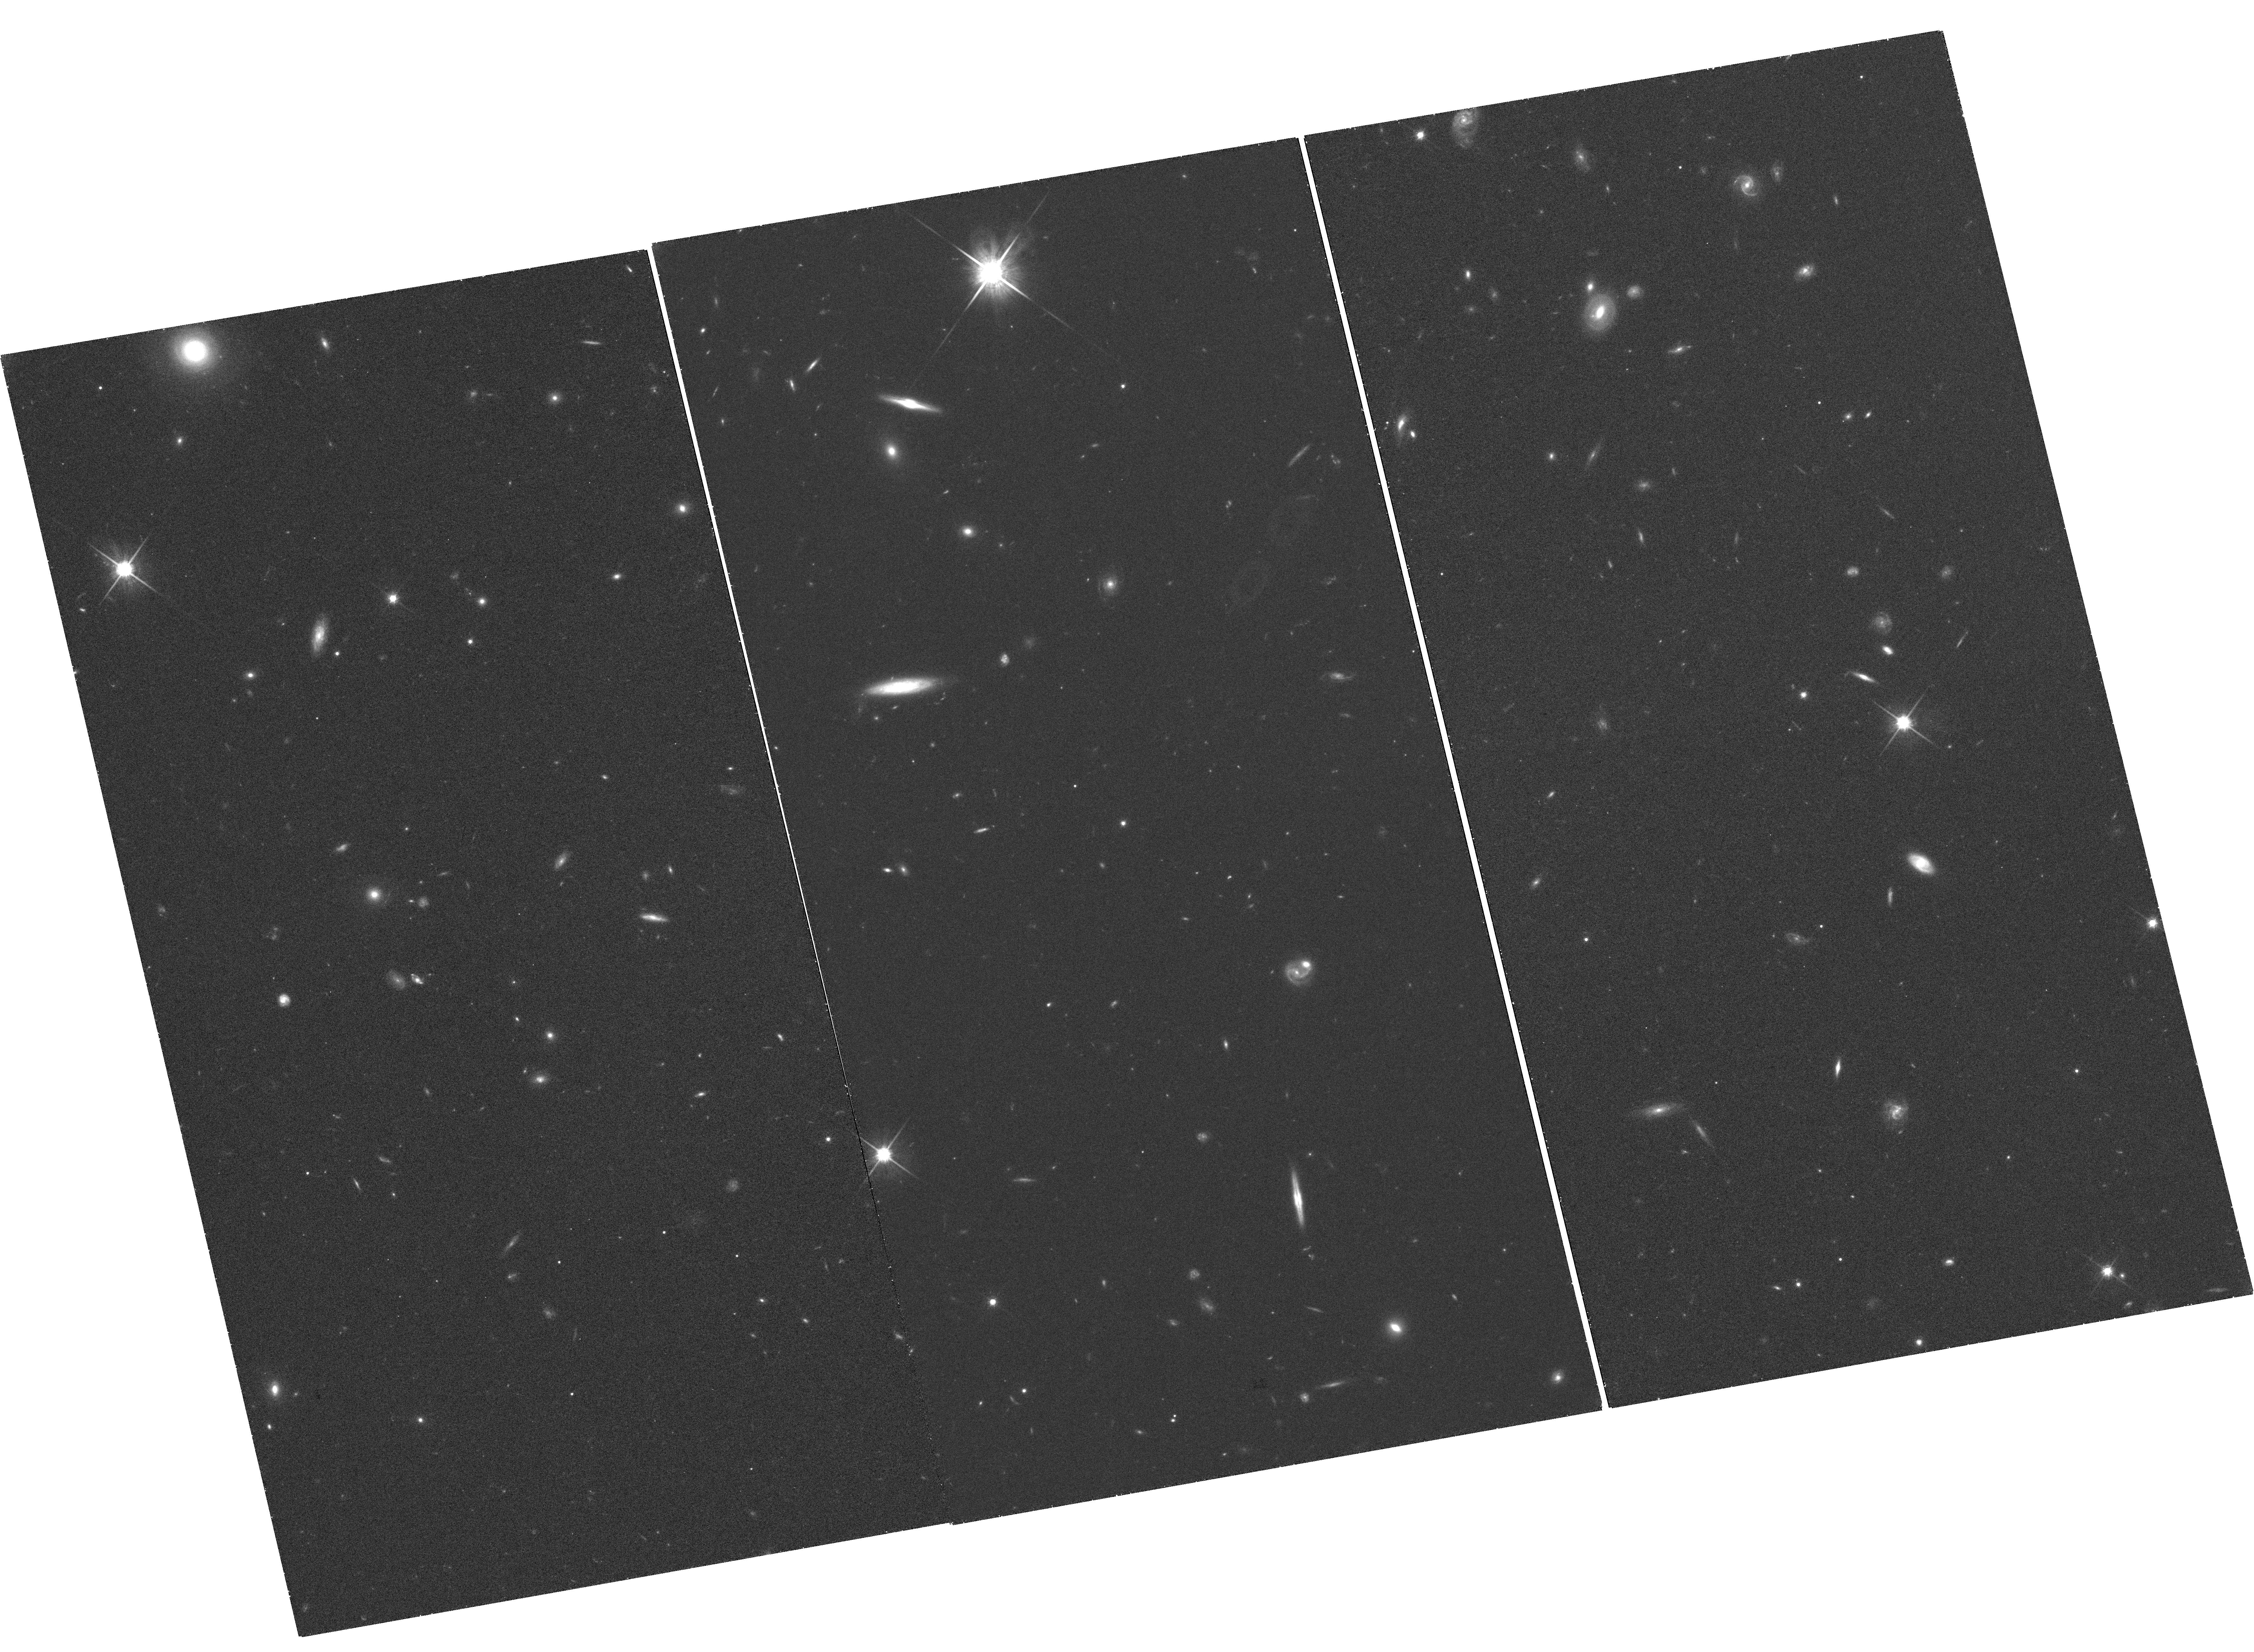
Target: SDSSJ090745.0+024507
Instrument: WFC3/UVIS
Filter: F814W
Exposure: 1.4 h
Observation ID: hst_12503_01_wfc3_uvis_f814w_ibsi01

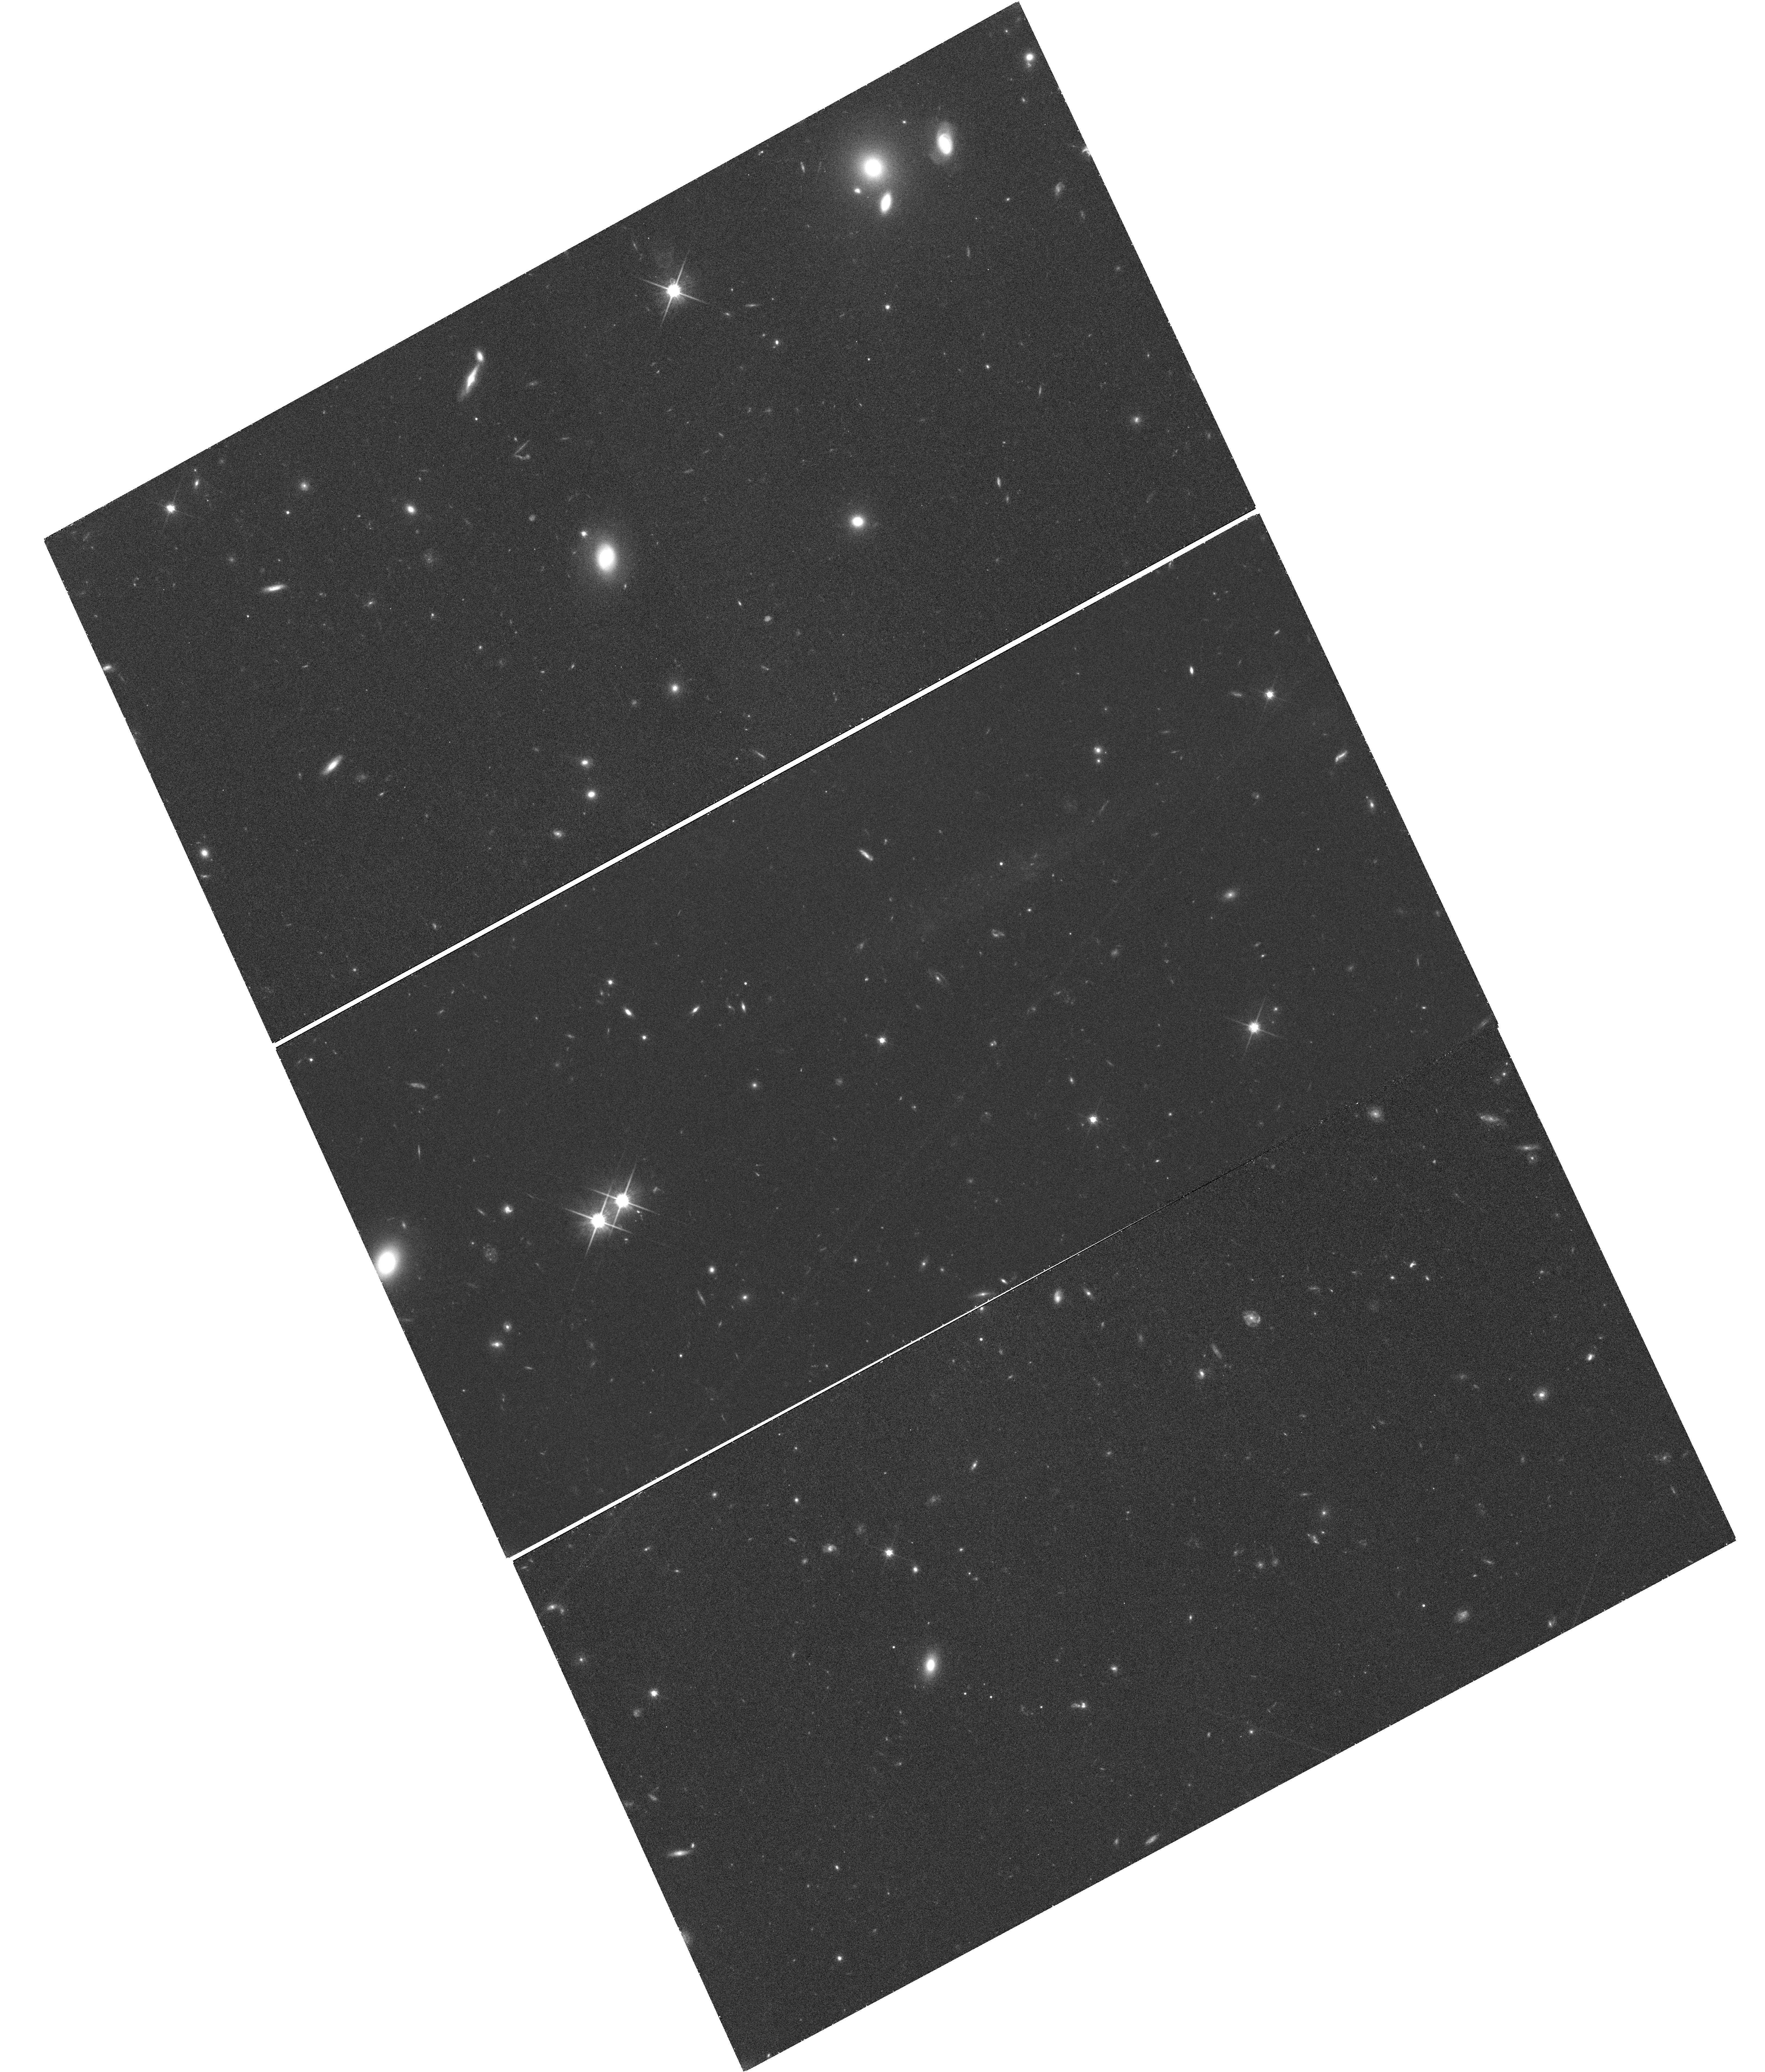
Target: SDSSJ091301.0+305120
Instrument: WFC3/UVIS
Filter: F814W
Exposure: 1.4 h
Observation ID: hst_12503_04_wfc3_uvis_f814w_ibsi04

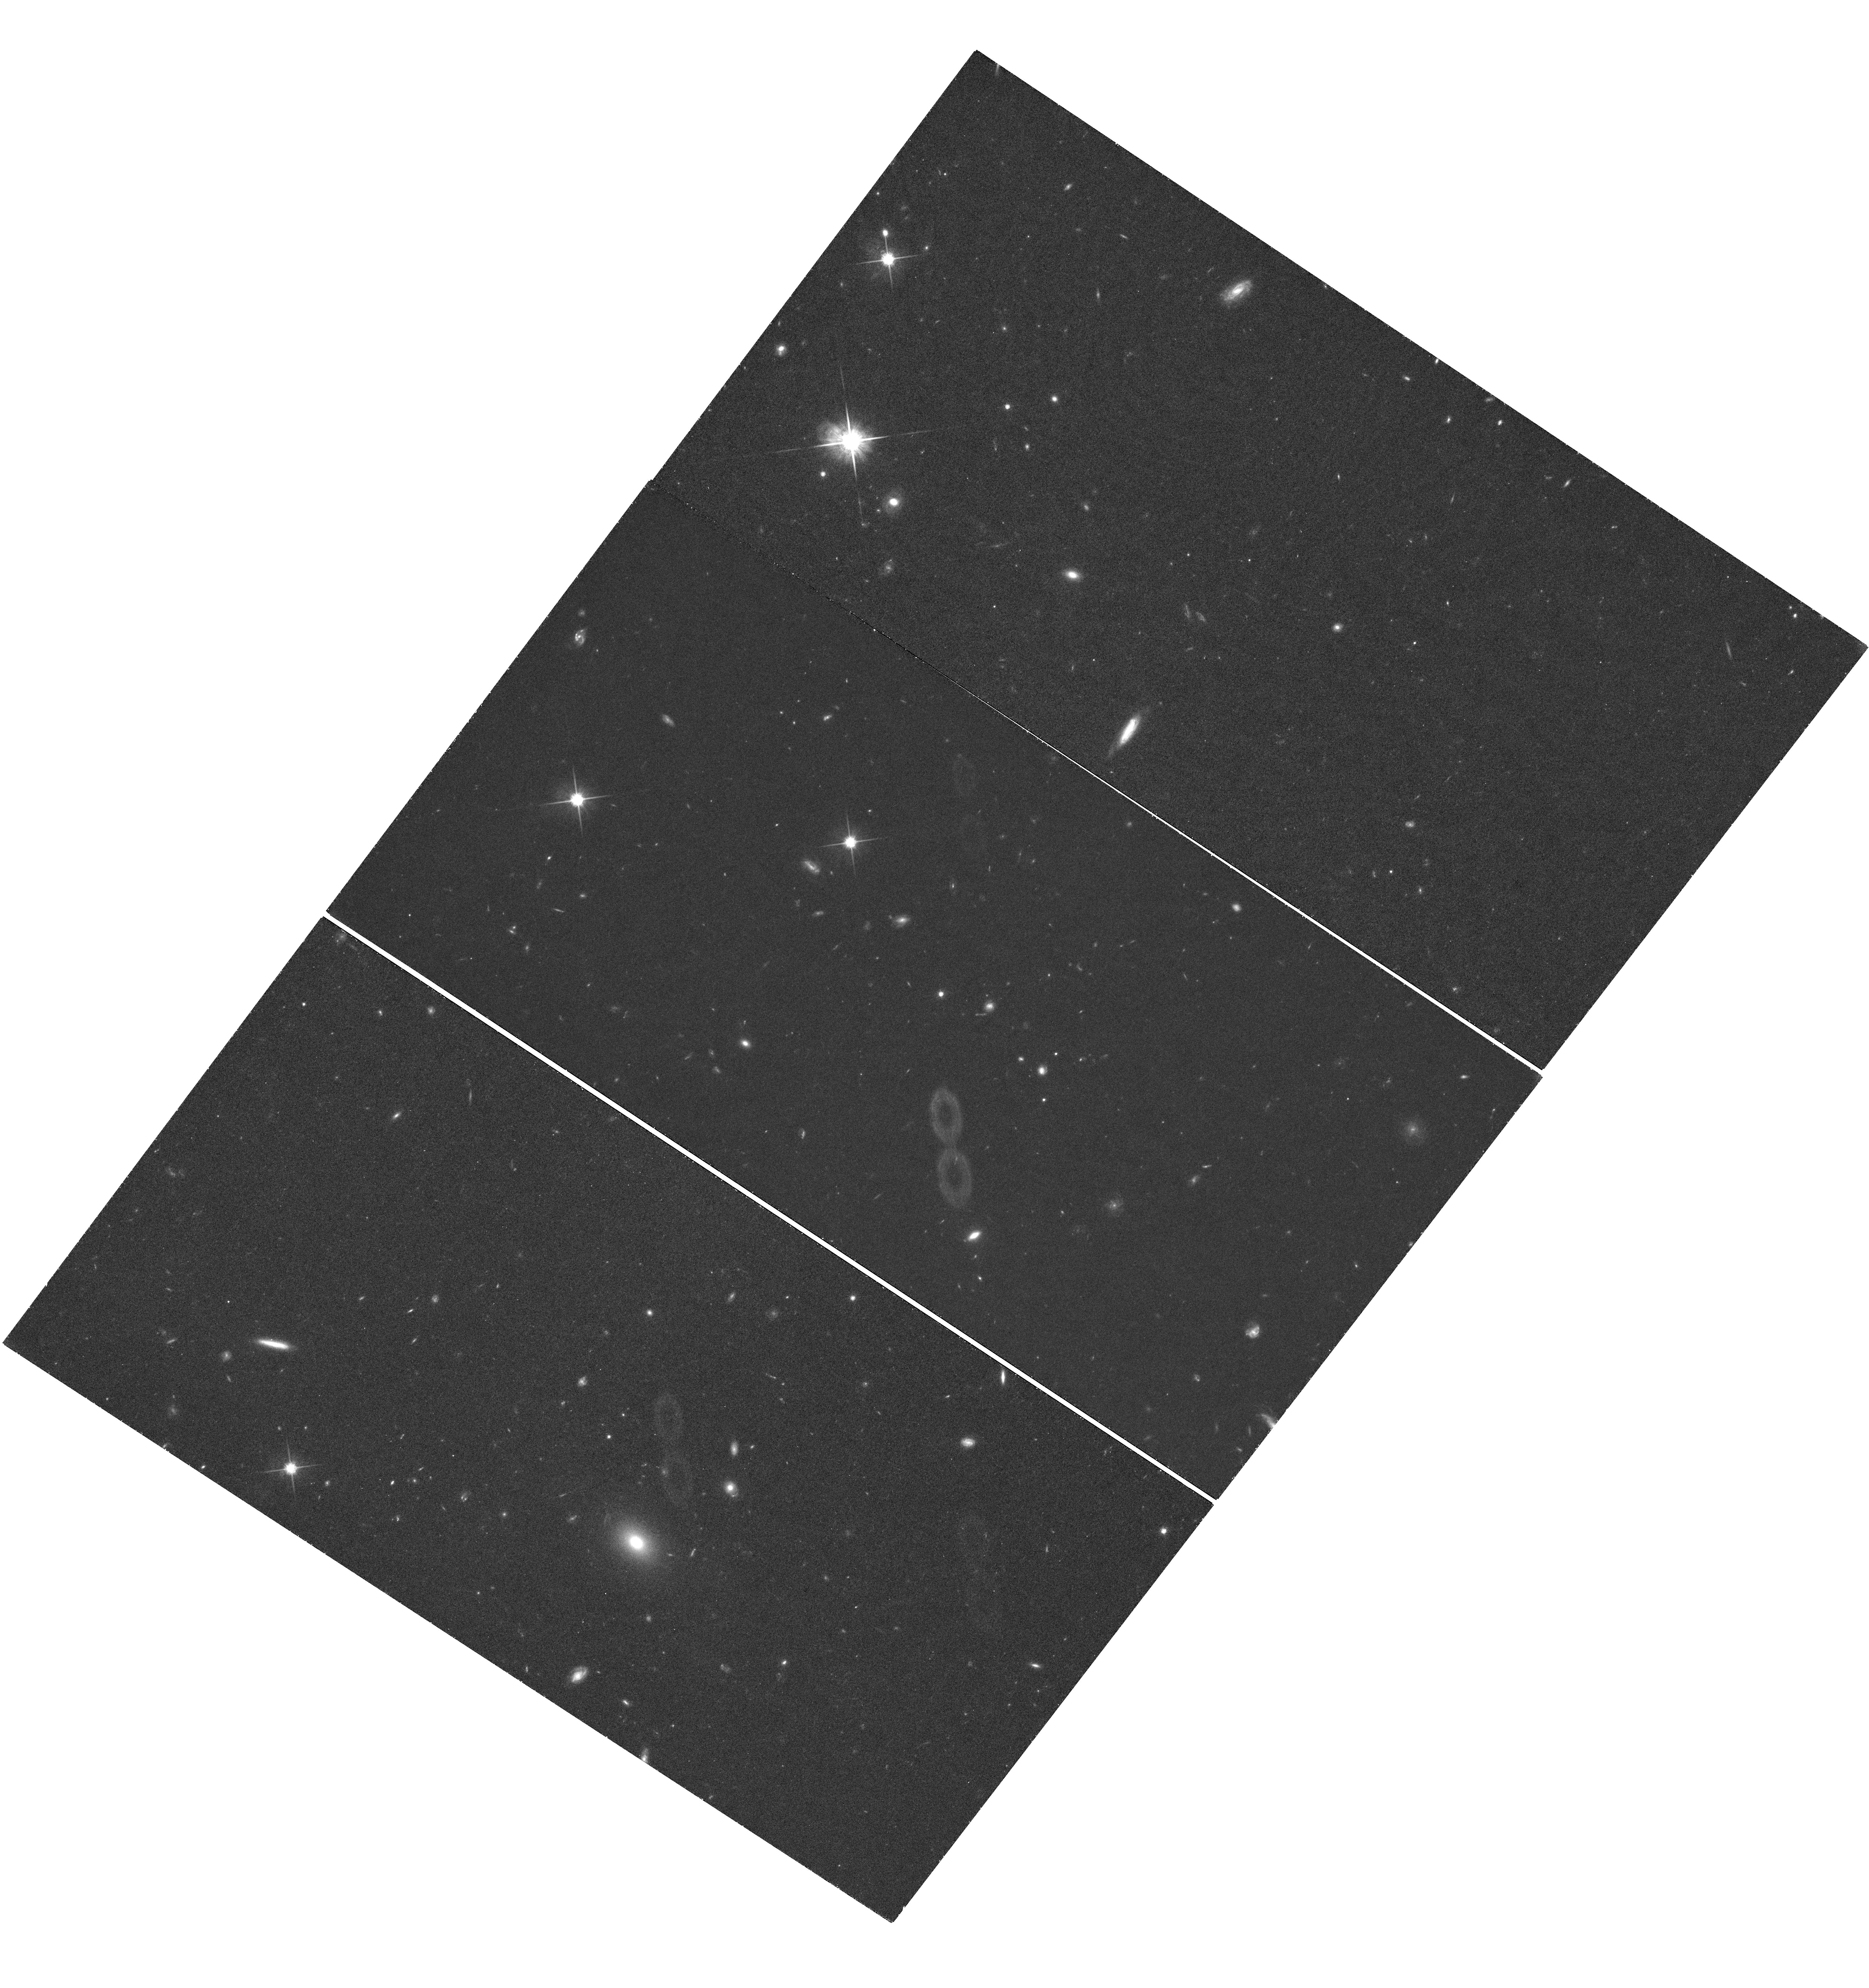
Target: SDSSJ093320.86+441705.4
Instrument: WFC3/UVIS
Filter: F814W
Exposure: 1.4 h
Observation ID: hst_12503_02_wfc3_uvis_f814w_ibsi02

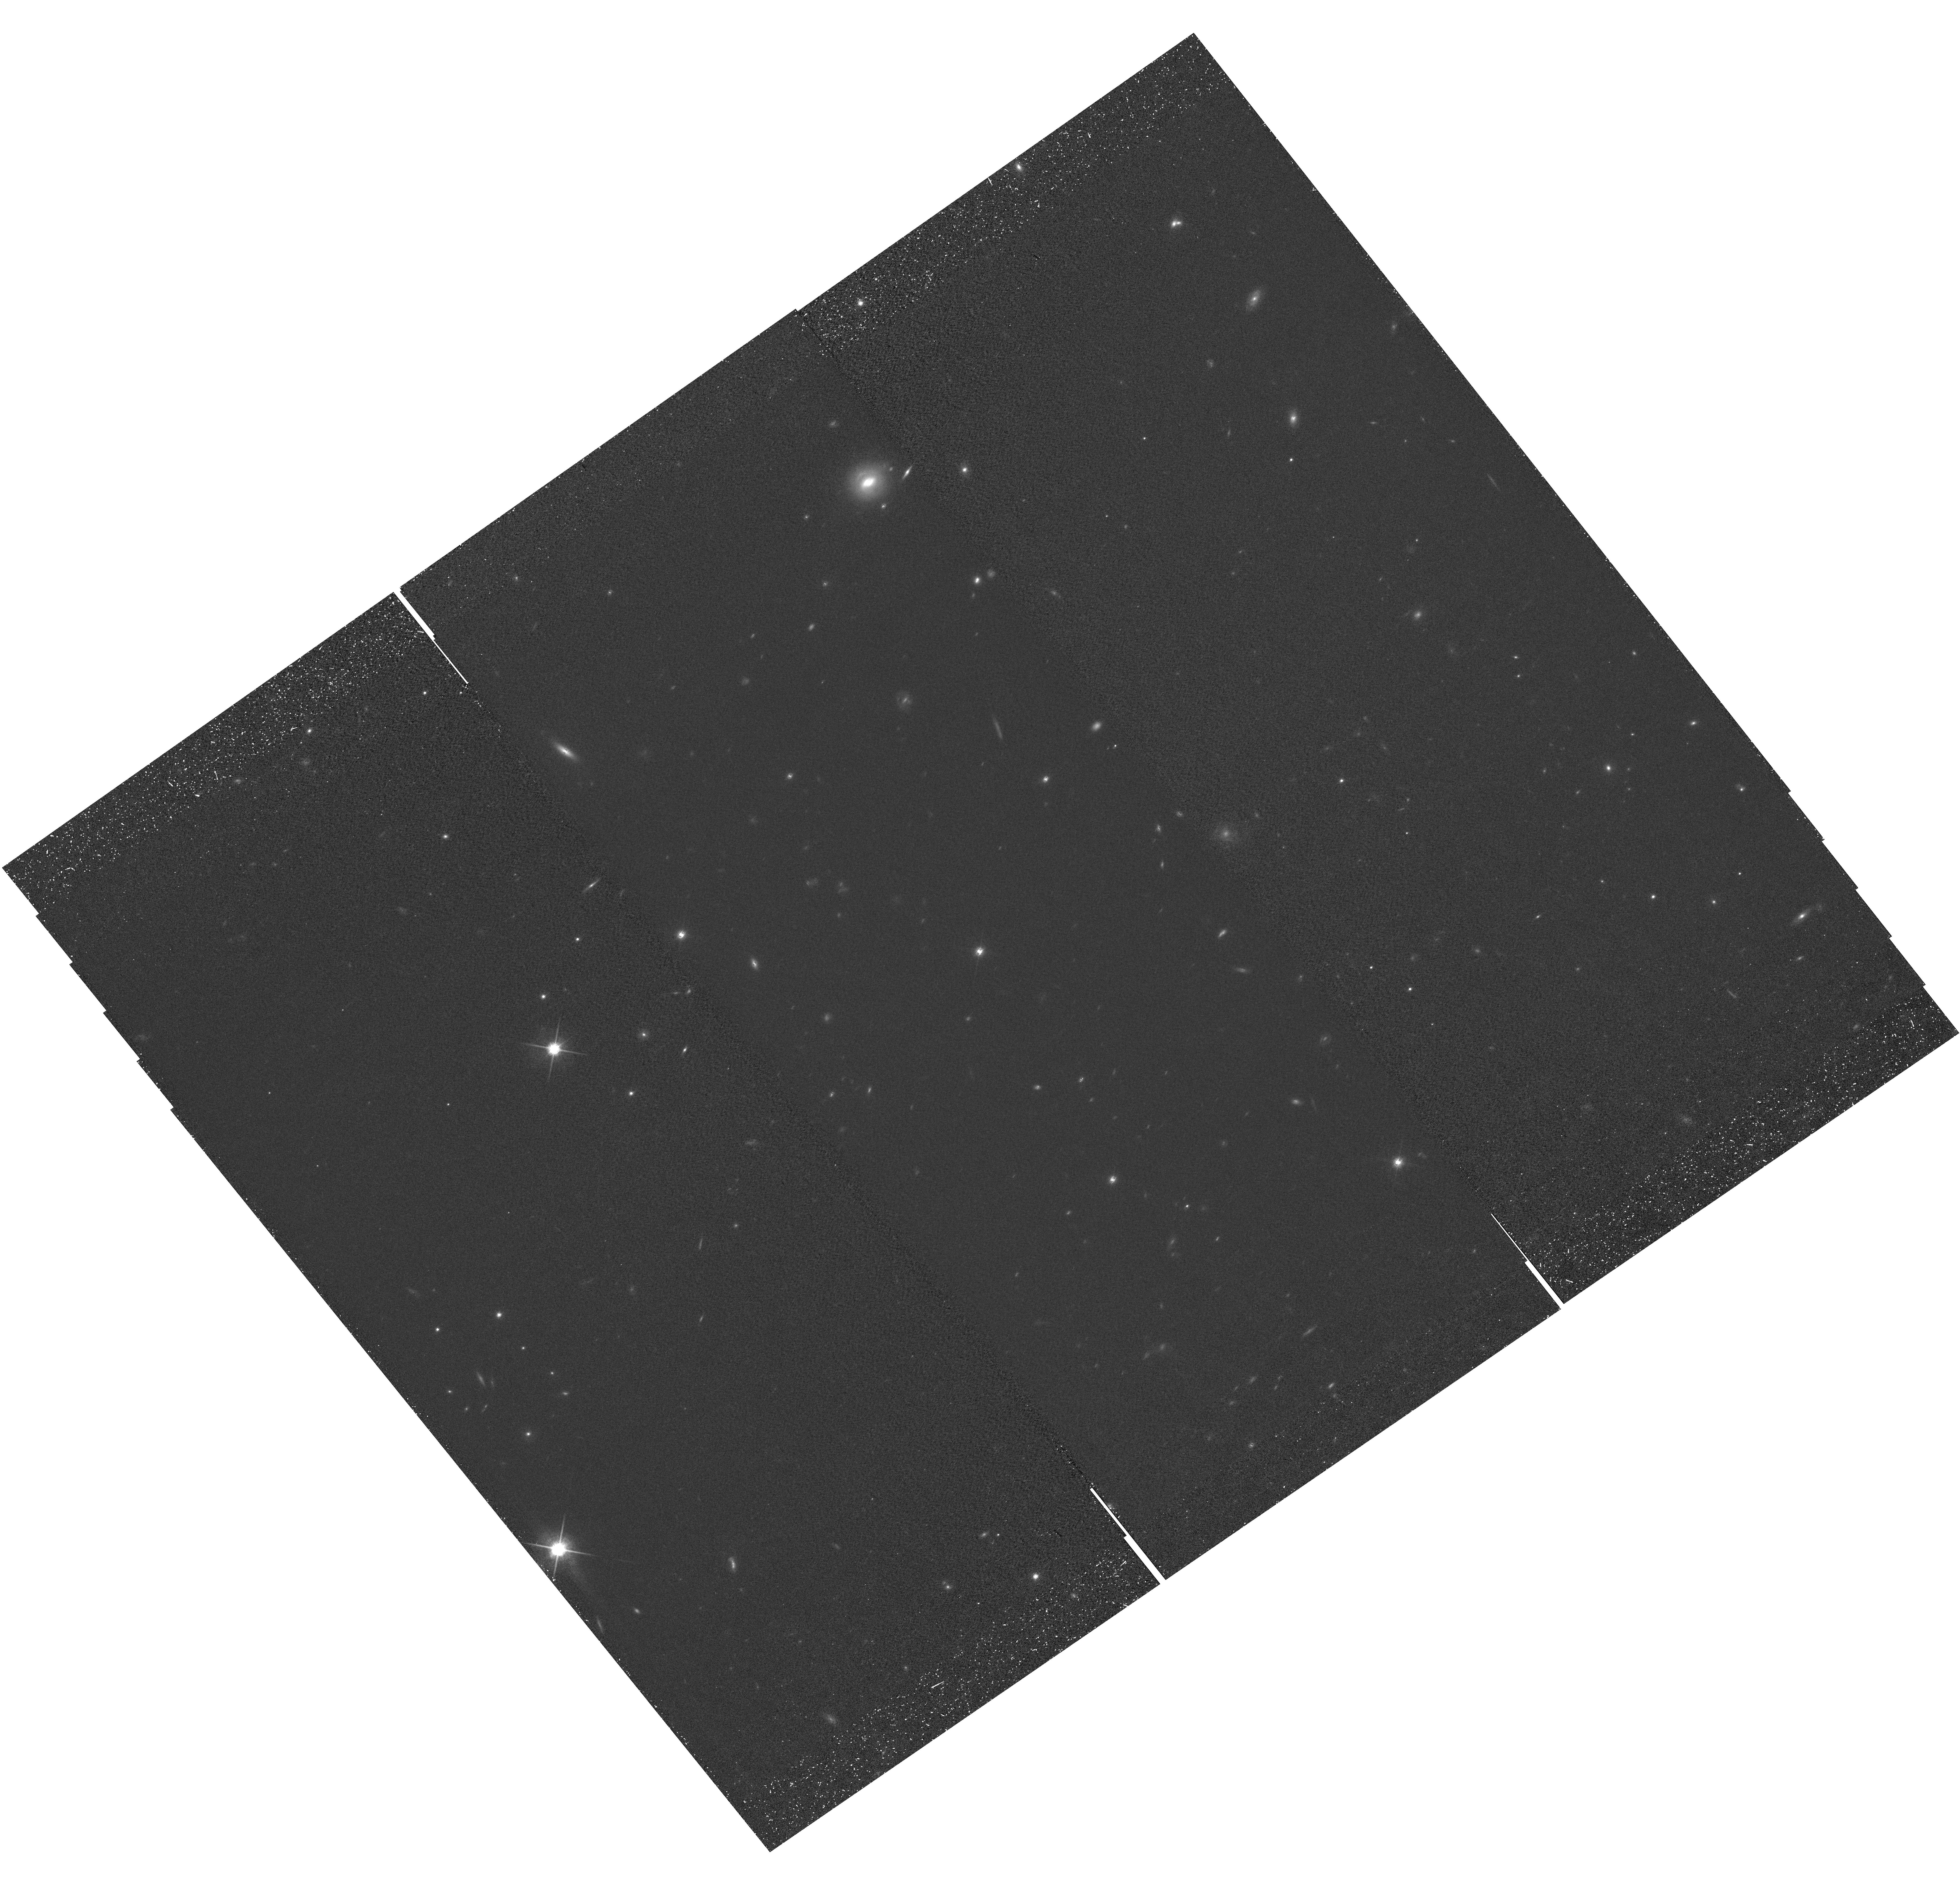
Target: HE0437-5439
Instrument: WFC3/UVIS
Filter: F850LP
Exposure: 1.3 h
Observation ID: hst_12503_03_wfc3_uvis_f850lp_ibsi03

The True Origin of Hypervelocity Stars (PI: Gnedin, Oleg Y.)

We propose to obtain WFC3 images of 4 hypervelocity stars in the Galactic halo, in order to conclusively establish their origin. This will be a final epoch of a long-term program to measure precise proper motions in an absolute inertial frame. The origin of these unique stars with extremely large positive radial velocities, in excess of the escape speed from the Galaxy, is consistent only with being ejected by the massive black hole at the Galactic center. Reconstructing the full three-dimensional space motion of these stars, through astrometric proper motions, provides a unique opportunity to measure the shape of the triaxial dark matter halo, at larger distances than is afforded by tidal streams. In Cycles 15 and 17 our team obtained two epochs of observations for these stars with ACS. The accuracy of the proper motion measurement was affected by the CTE degradation in ACS and the unexpected change in the PSF after SM4. The CTE error of HVS3 was unfortunately amplified by the need to use different guide stars and take the second-epoch observations at a 180 degree different orientation. We request third-epoch observations for 4 targets with WFC3 to double the proper motion baseline to 5-6 years and to reduce the systematic error using our newly-developed CTE correction. The new measurement will conclusively confirm or reject the Galactocentric origin of HVSs.